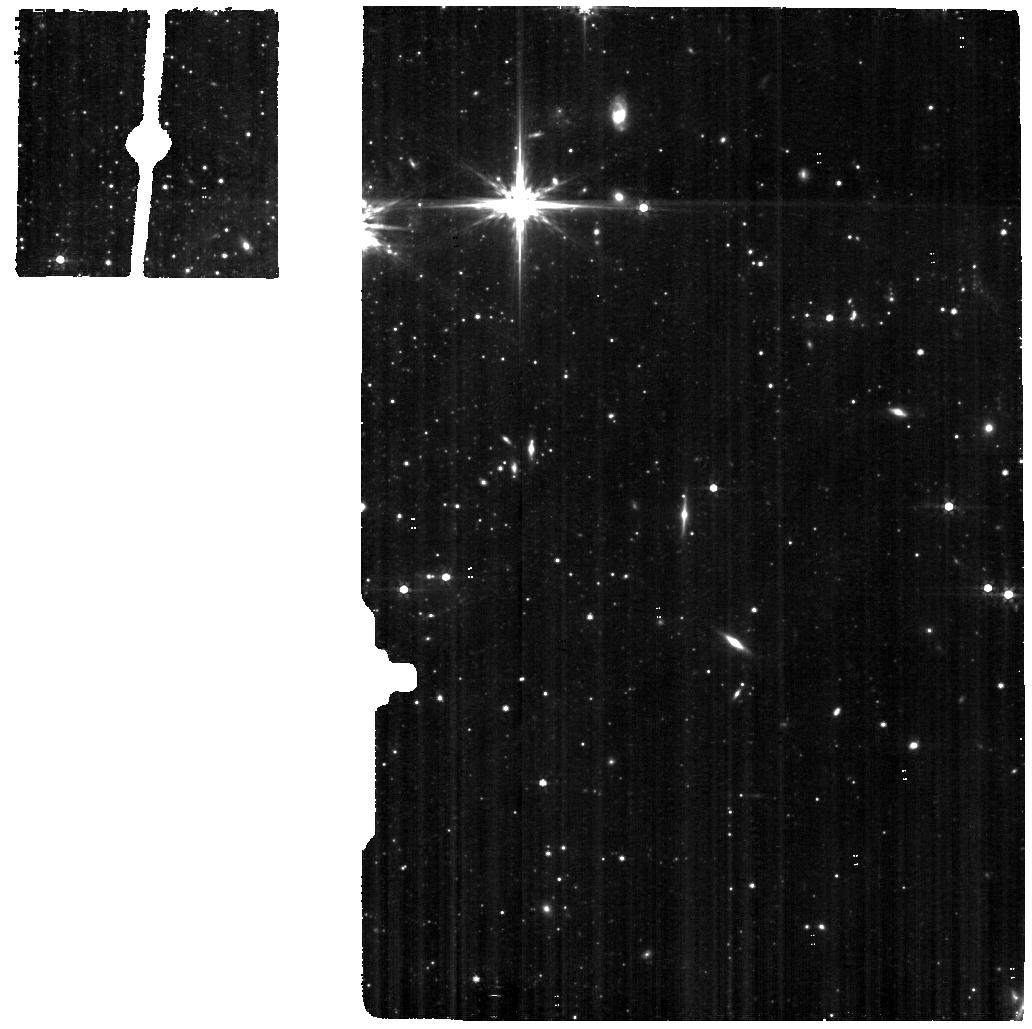
Target: SST2011-J081929.00+704219.3
Instrument: MIRI
Filter: F560W
Exposure: 12.3 h
Observation ID: jw05846-o001_t001_miri_f560w

The enigma of  Ultra-Luminous X-ray sources and its Achilles Heel in the Foot Nebula (PI: Oskinova, Lidia)

We request 15.2 hr science time for the NIRspec IFU and MIRI MRS observations of the template low-metallicity ultra-luminous X-ray source (ULX) Holmberg II X-1 and the high-excitation HeIII nebula it powers. Believed to be comprised of a black hole accreting matter from its massive-star donor, Holmebrg II X-1 is the closest and the best example of the enigmatic population of accreting black hole binaries in low-metallcity galaxies. It is hypothesised that strong hard ionizing radiation and energetic outflows of the accreting black holes is the key feedback agent regulating the state of the interstellar medium in low-metallicity galaxies but lack of conclusive observations precludes definite conclusions. The unique capabilities of JWST allow us to spectroscopically map the nebulae around ULXs. Using both, NIRspec and MIRI, we will chart the ionization fronts within the Holmberg II X-1 nebula, establish whether the dust is present, and finally settle the type of its donor star. Complemented by archival X-ray, UV and optical spectra, the new JWST data will be analyzed using photoionization and dust models to uncover the physical conditions within the nebula and shed much needed light on the nature of ULXs.